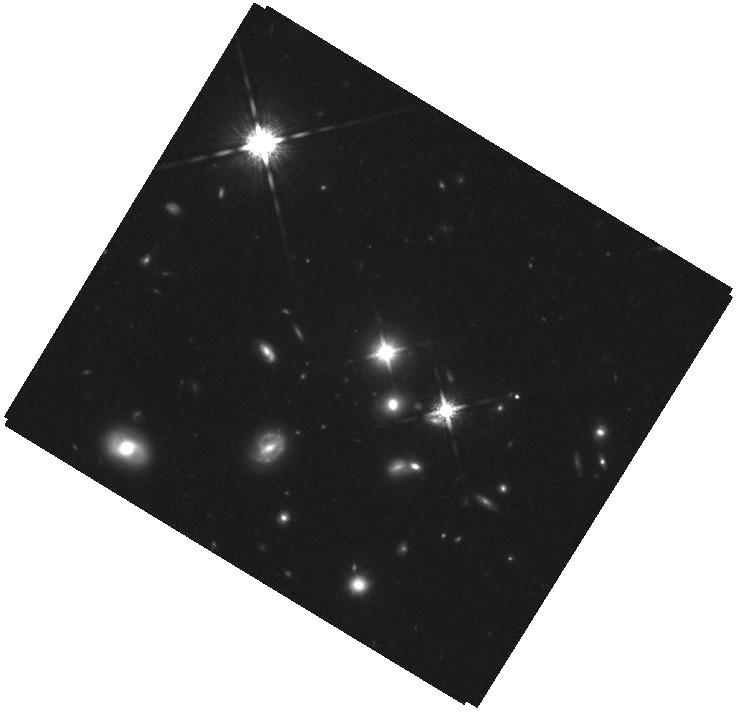
Target: BSBH3. Instrument: WFC3/IR. Filter: F160W. Exposure: 40 min. Observation ID: hst_15975_03_wfc3_ir_f160w_ie4703

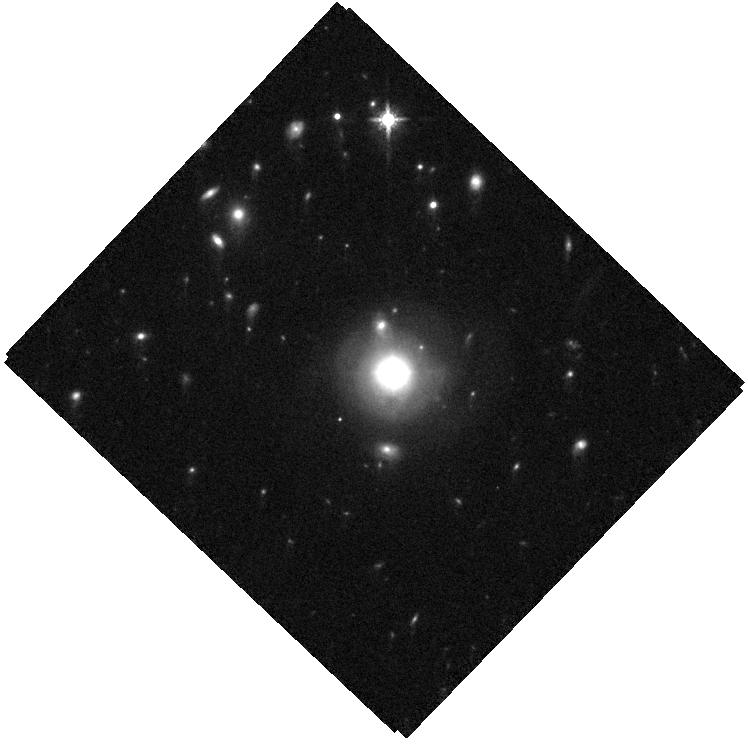
Target: BSBH6. Instrument: WFC3/IR. Filter: F160W. Exposure: 35 min. Observation ID: hst_15975_06_wfc3_ir_f160w_ie4706

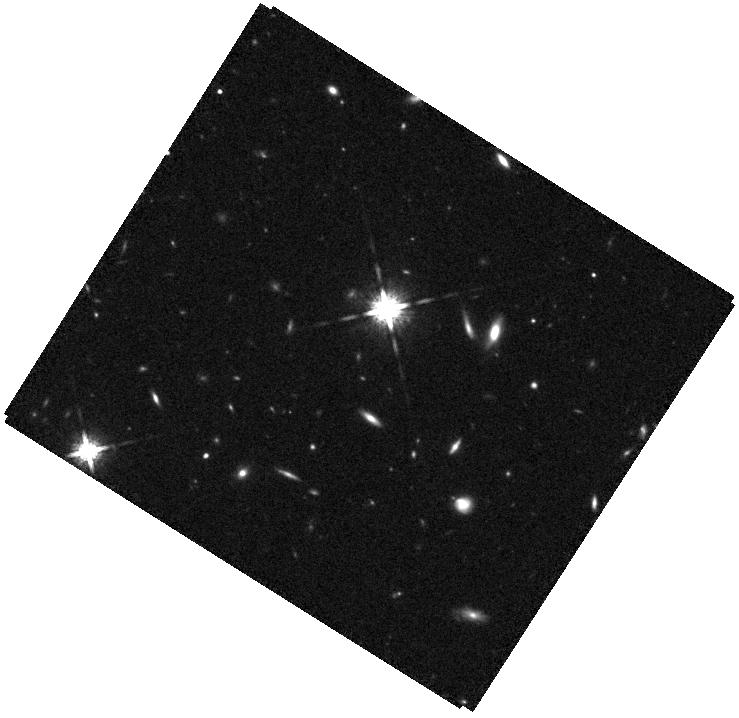
Target: EGGR-67. Instrument: WFC3/IR. Filter: F160W. Exposure: 36 min. Observation ID: hst_15975_09_wfc3_ir_f160w_ie4709

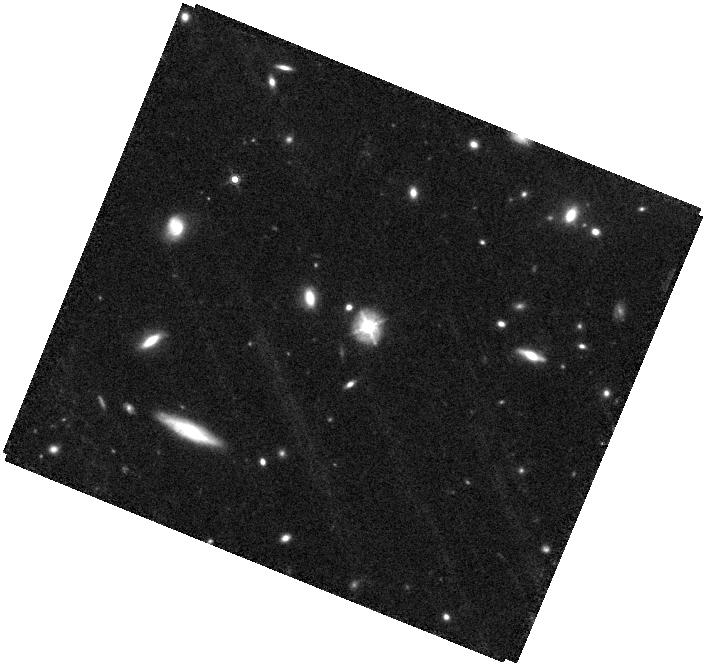
Target: BSBH7. Instrument: WFC3/IR. Filter: F160W. Exposure: 36 min. Observation ID: hst_15975_07_wfc3_ir_f160w_ie4707

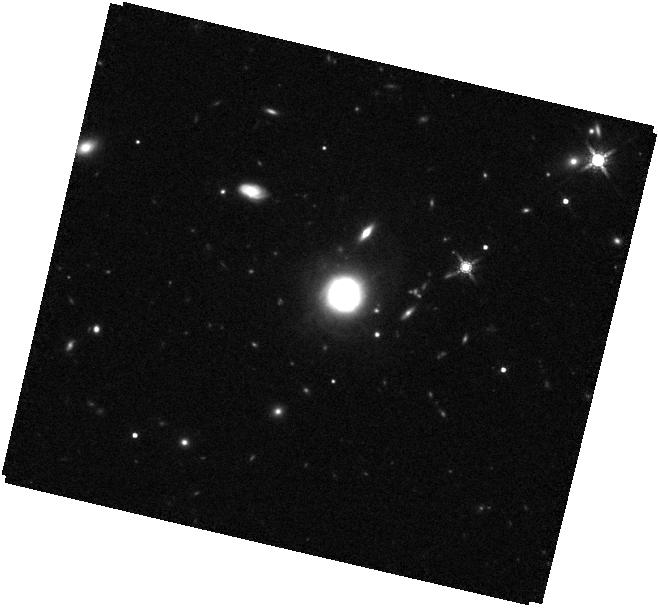
Target: BSBH8. Instrument: WFC3/IR. Filter: F160W. Exposure: 35 min. Observation ID: hst_15975_08_wfc3_ir_f160w_ie4708

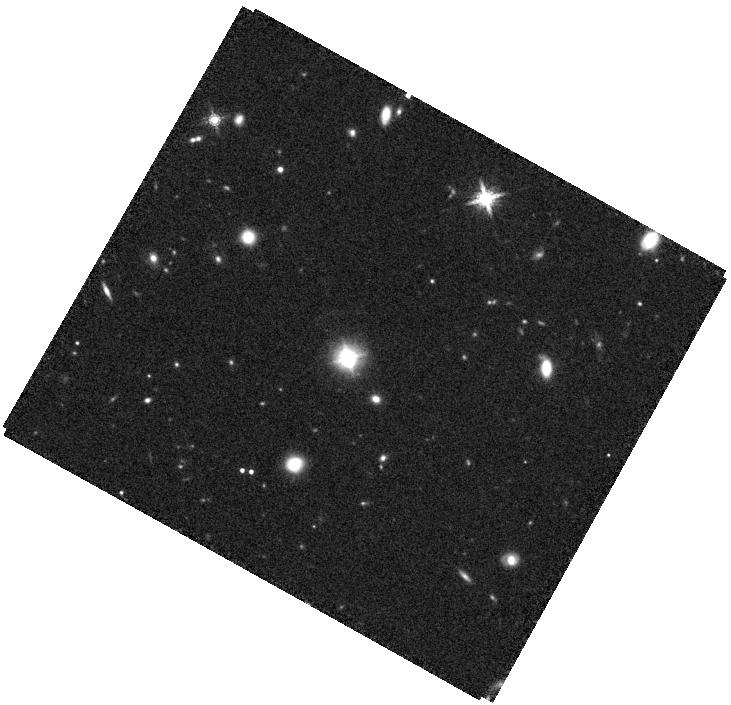
Target: BSBH2. Instrument: WFC3/IR. Filter: F160W. Exposure: 35 min. Observation ID: hst_15975_02_wfc3_ir_f160w_ie4702

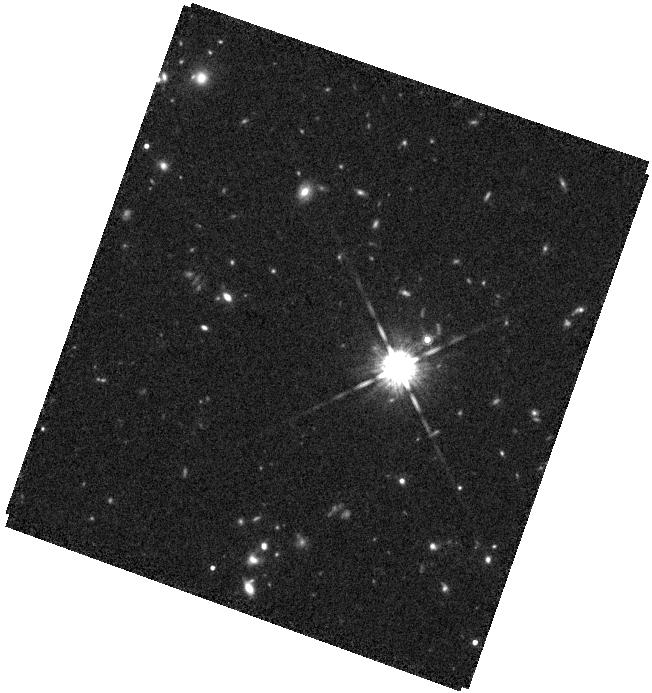
Target: EGGR-102. Instrument: WFC3/IR. Filter: F160W. Exposure: 40 min. Observation ID: hst_15975_10_wfc3_ir_f160w_ie4710

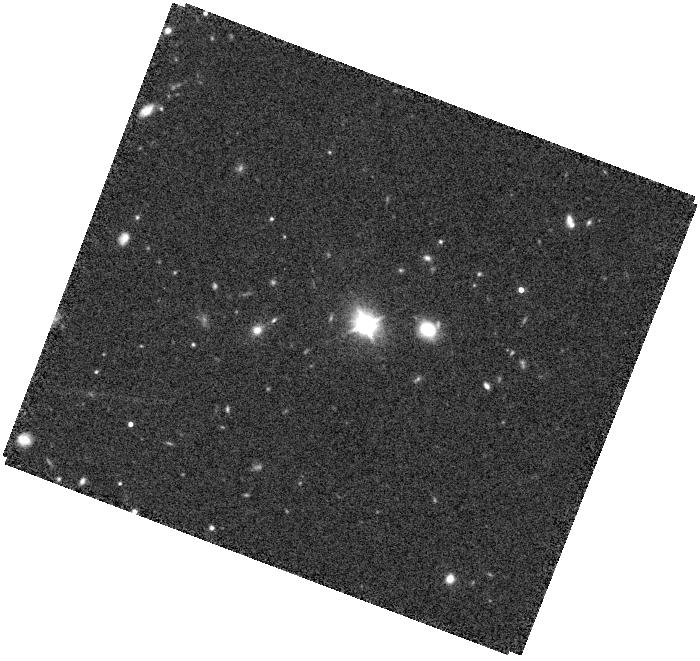
Target: BSBH5. Instrument: WFC3/IR. Filter: F160W. Exposure: 35 min. Observation ID: hst_15975_05_wfc3_ir_f160w_ie4705

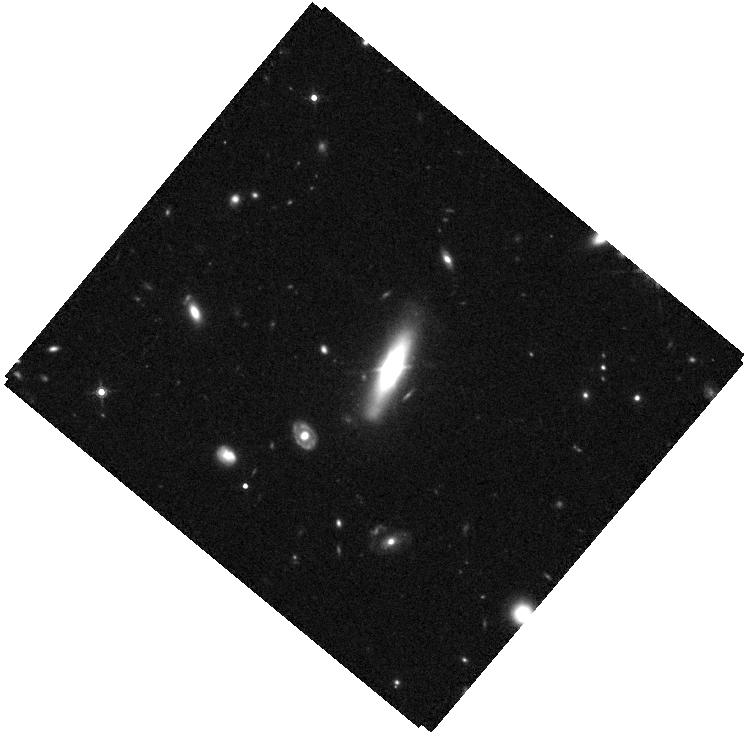
Target: BSBH4. Instrument: WFC3/IR. Filter: F160W. Exposure: 35 min. Observation ID: hst_15975_04_wfc3_ir_f160w_ie4704

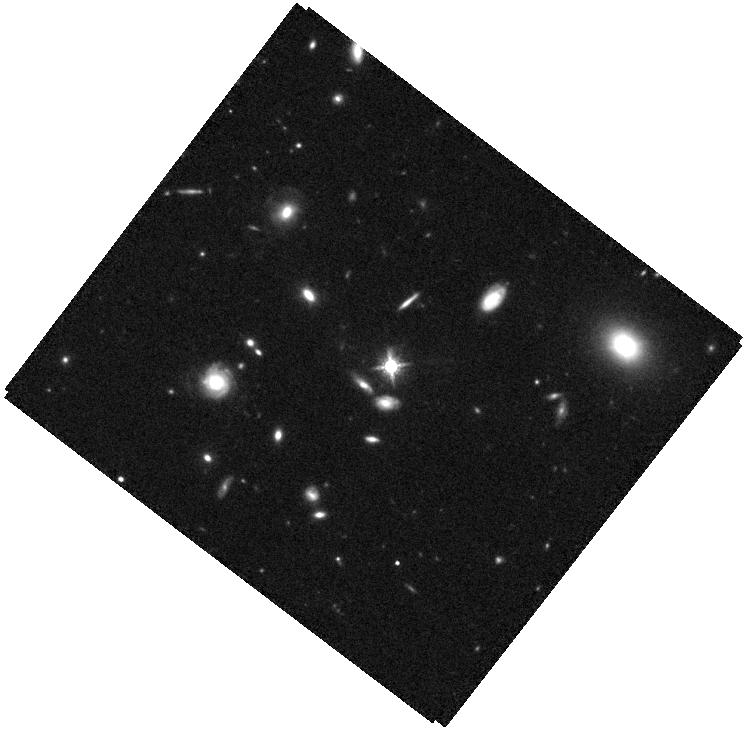
Target: BSBH1. Instrument: WFC3/IR. Filter: F160W. Exposure: 36 min. Observation ID: hst_15975_01_wfc3_ir_f160w_ie4701

Host Galaxy Morphologies of Candidate Sub-parsec Binary Supermassive Black Holes: Testing the Merger Hypothesis (PI: Liu, Xin)

Sub-parsec (sub-pc) binary supermassive black holes (BSBHs) should be common from galaxy mergers, yet direct evidence has been elusive. We propose WFC3/IR imaging for a sample of 8 candidate sub-pc BSBHs at redshifts z~0.1-0.5. The targets were identified from ordinary quasars and kinematically offset quasars whose broad H-beta lines are significantly offset (by >~ a few hundred km/s) from the systemic redshifts. The offsets may be signposts for BSBHs, but they could also originate in broad-line region (BLR) kinematics or gravitational wave recoils. Using long-term spectroscopic monitoring, 8 strong BSBH candidates have been selected whose broad H-beta radial velocity (RV) shifts are consistent with binary orbital motion without line profile changes. However, complementary tests are necessary, because the time baselines required to cover a full binary cycle are typically much longer than human lifetimes. The proposed observations will directly test the prediction that the host galaxies of BSBHs should have a higher fraction of disturbed morphologies and younger stellar bulges (with low Sersic indices) from recent interactions than those of control quasars. The results will test the merger hypothesis, potentially providing supporting evidence for these sub-pc BSBH candidates, which are important as the progenitors of low-frequency gravitational wave sources. If confirmed, the results will help validate and improve the spectroscopic RV technique for selecting sub-pc BSBHs.